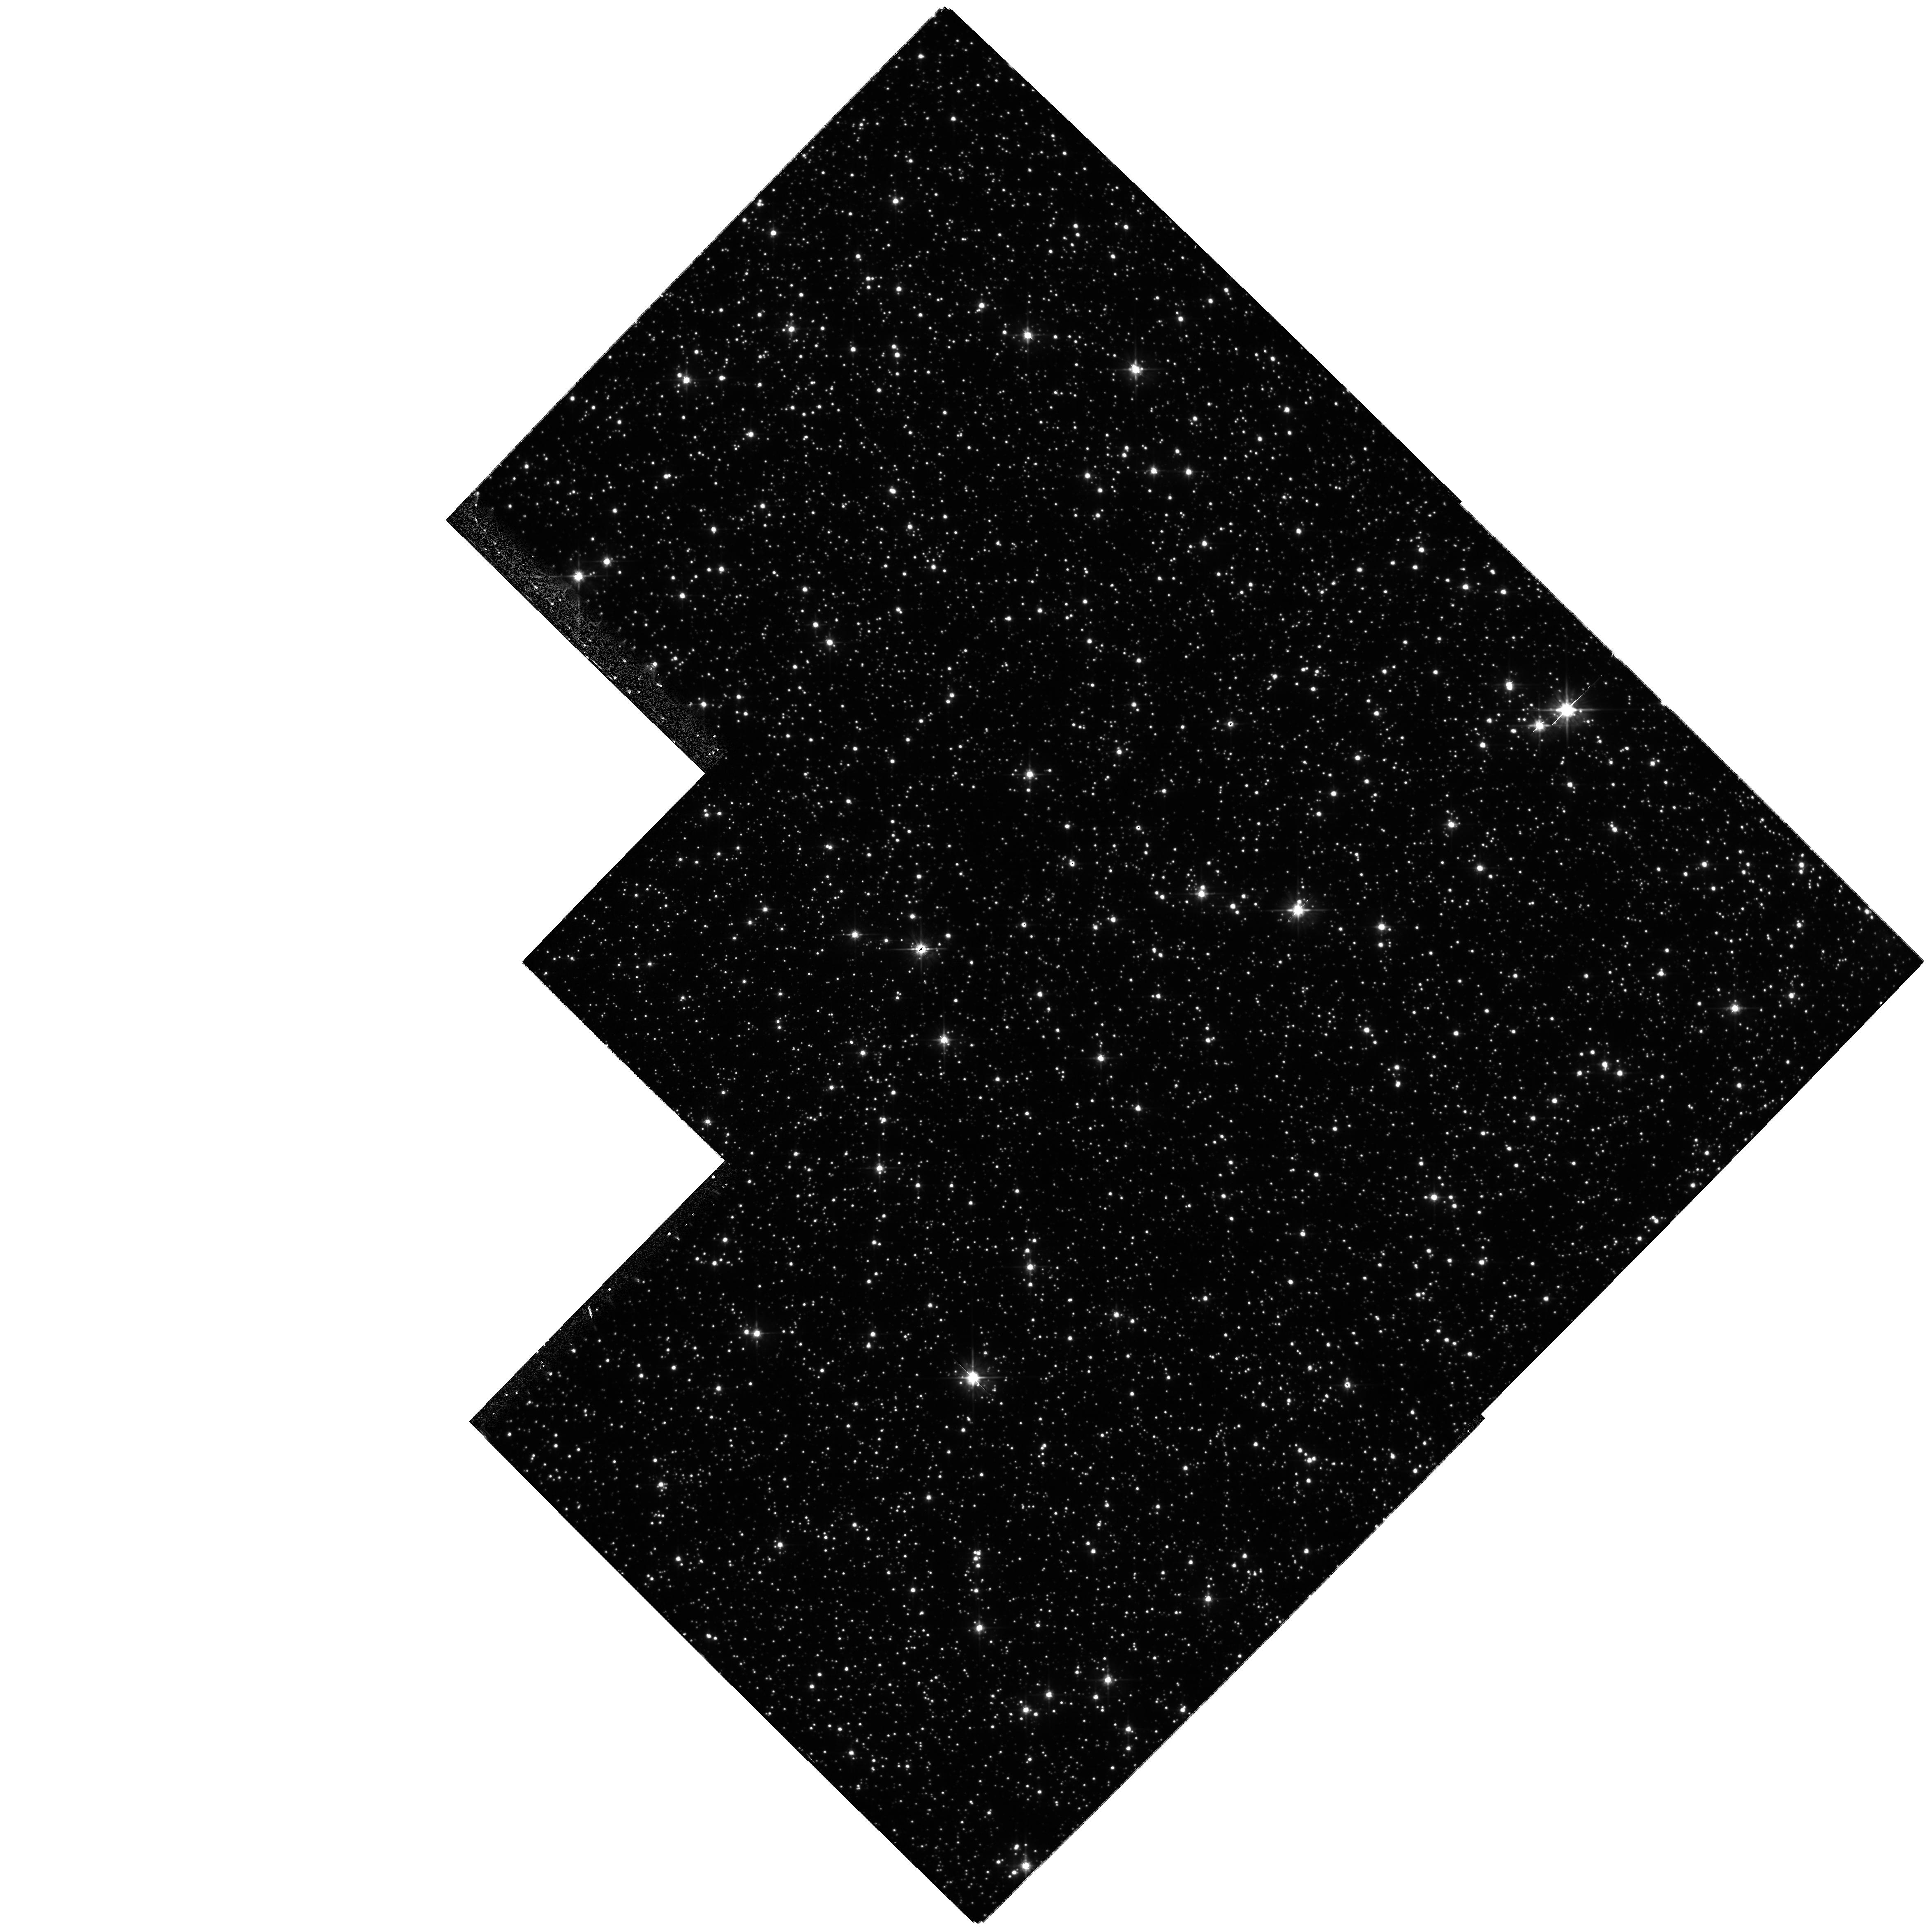
Target: 99-BLG-22. Instrument: WFPC2/PC. Filter: F555W. Exposure: 27 min. Observation ID: hst_9307_01_wfpc2_pc_f555w_u6jp01

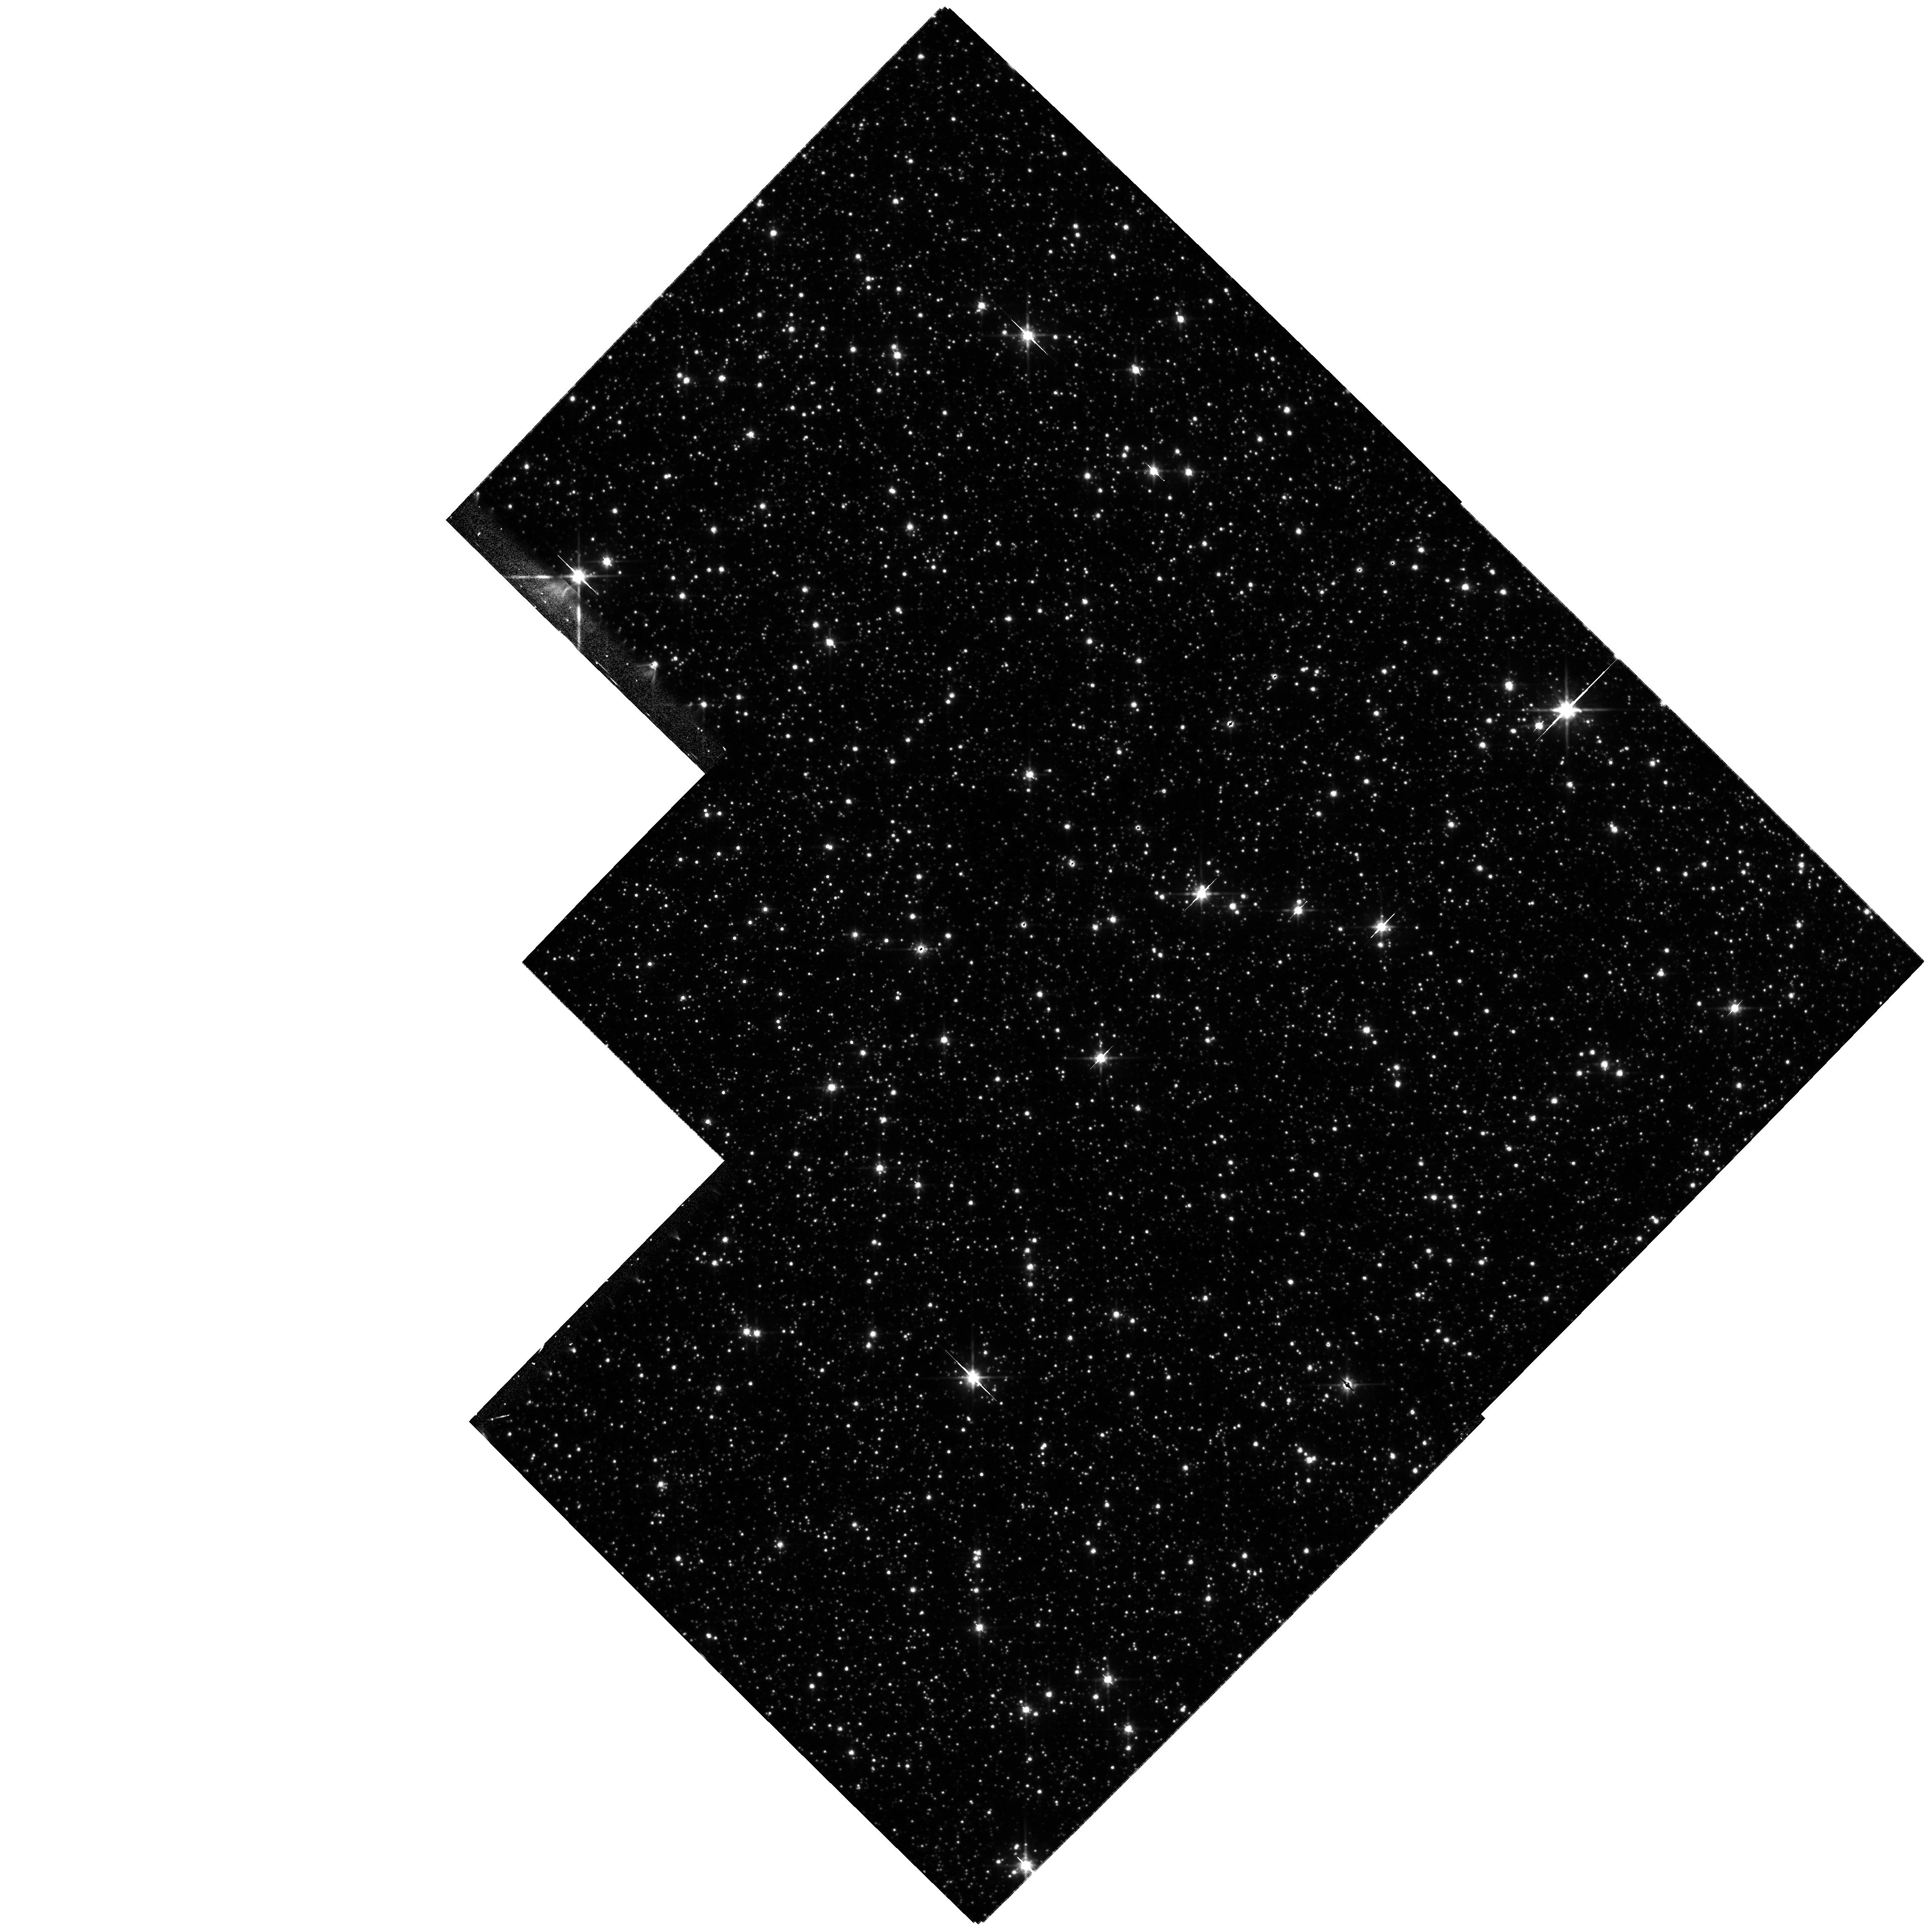
Target: 99-BLG-22. Instrument: WFPC2/PC. Filter: F814W. Exposure: 27 min. Observation ID: hst_9307_01_wfpc2_pc_f814w_u6jp01

Possible Resolution of Gravitationally Lensed Images Due to an Intermediate Black Hole in the Galactic Disk (PI: Bennett, David P.)

We propose WFPC2 images of microlensing event MACHO-99-BLG-22/OGLE-1999-BUL-32 which is likely to be a black hole. A likelihood analysis of this event reveals two likelihood function peaks based upon the data for this event and a standard Galactic model: he highest peak indicates a lens of ~130 Msun at a distance of ~500 pc, and the 2nd peak indicates a lens of 3-4 Msun at a distance of 6 kpc. These two different peaks are for lenses with disk and bulge kinematics, respectively. If the high-mass model is correct, then HST observations will reveal the two lensed images with magnitudes of I = 19.2 and I = 22.1 separated by about 0.12 arc sec. We have asked for two orbits for BVI observations to confirm the microlensing achromaticity prediction and to get the higher resolution available at shorter wavelengths.If we succeed in resolving the microlensing event, the separation measurement, when combined with the microlensing parallax measurement, will tell us the mass of the lens to 10-20% accuracy.